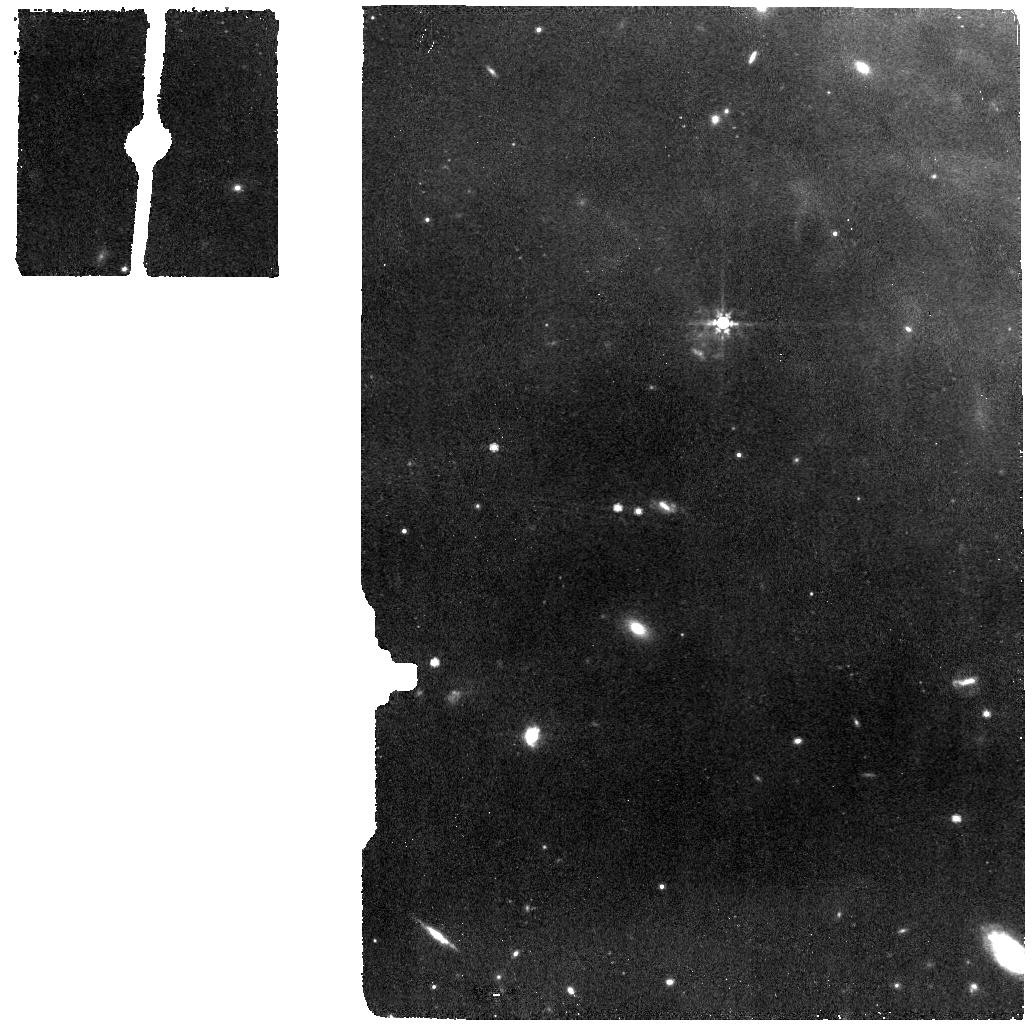
Target: NGC-1514-RINGS1-NE. Instrument: MIRI. Filter: F770W. Exposure: 4 min. Observation ID: jw01238-o015_t013_miri_f770w

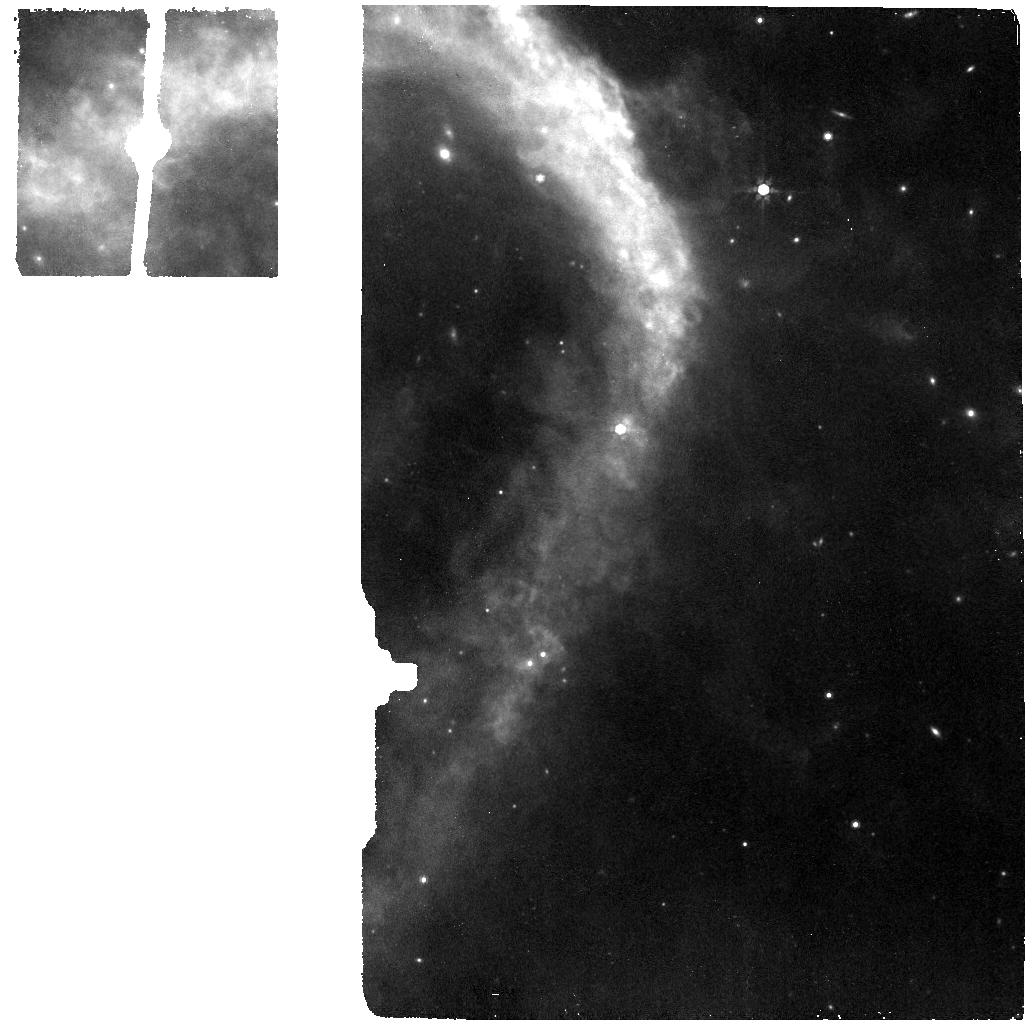
Target: NGC-1514-BKGND1-SSW. Instrument: MIRI. Filter: F770W. Exposure: 4 min. Observation ID: jw01238-o018_t021_miri_f770w

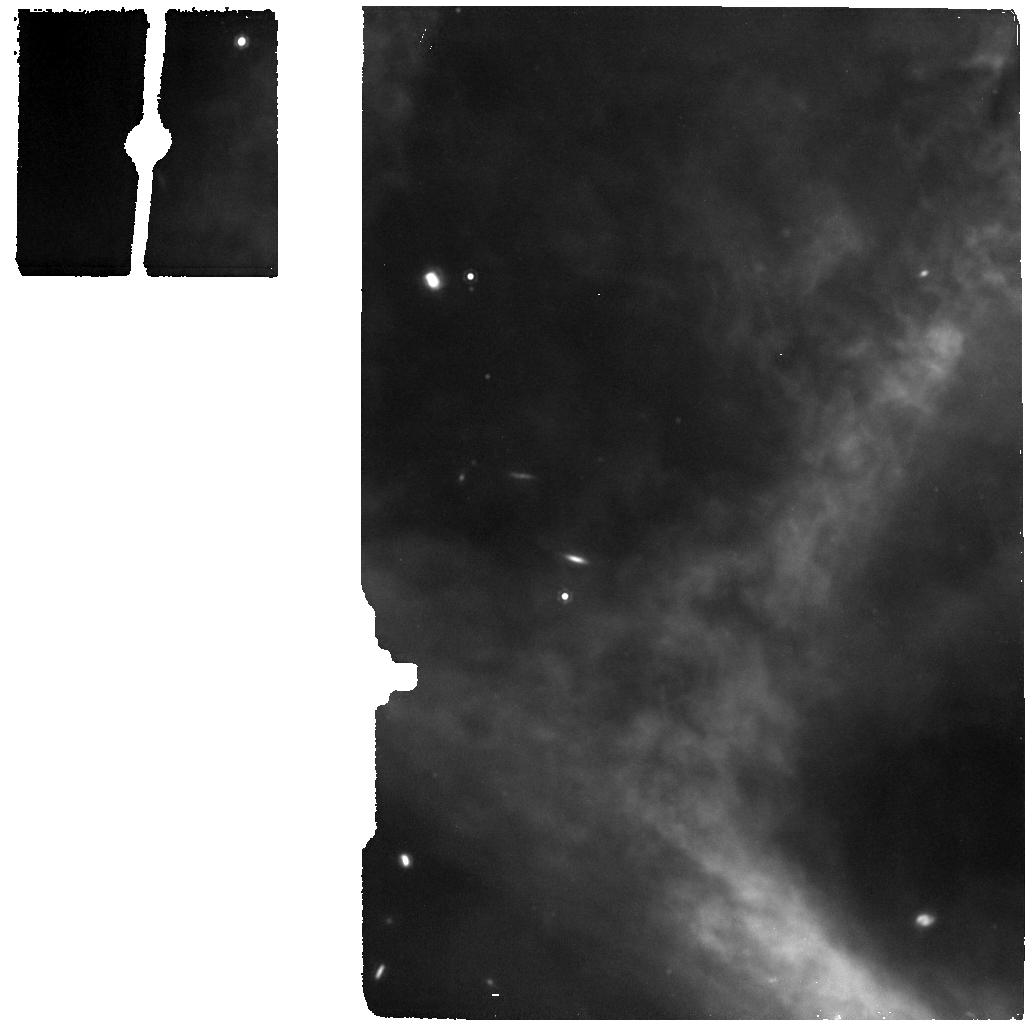
Target: NGC-1514-EQUATOR-SW. Instrument: MIRI. Filter: F1280W. Exposure: 4 min. Observation ID: jw01238-o013_t011_miri_f1280w

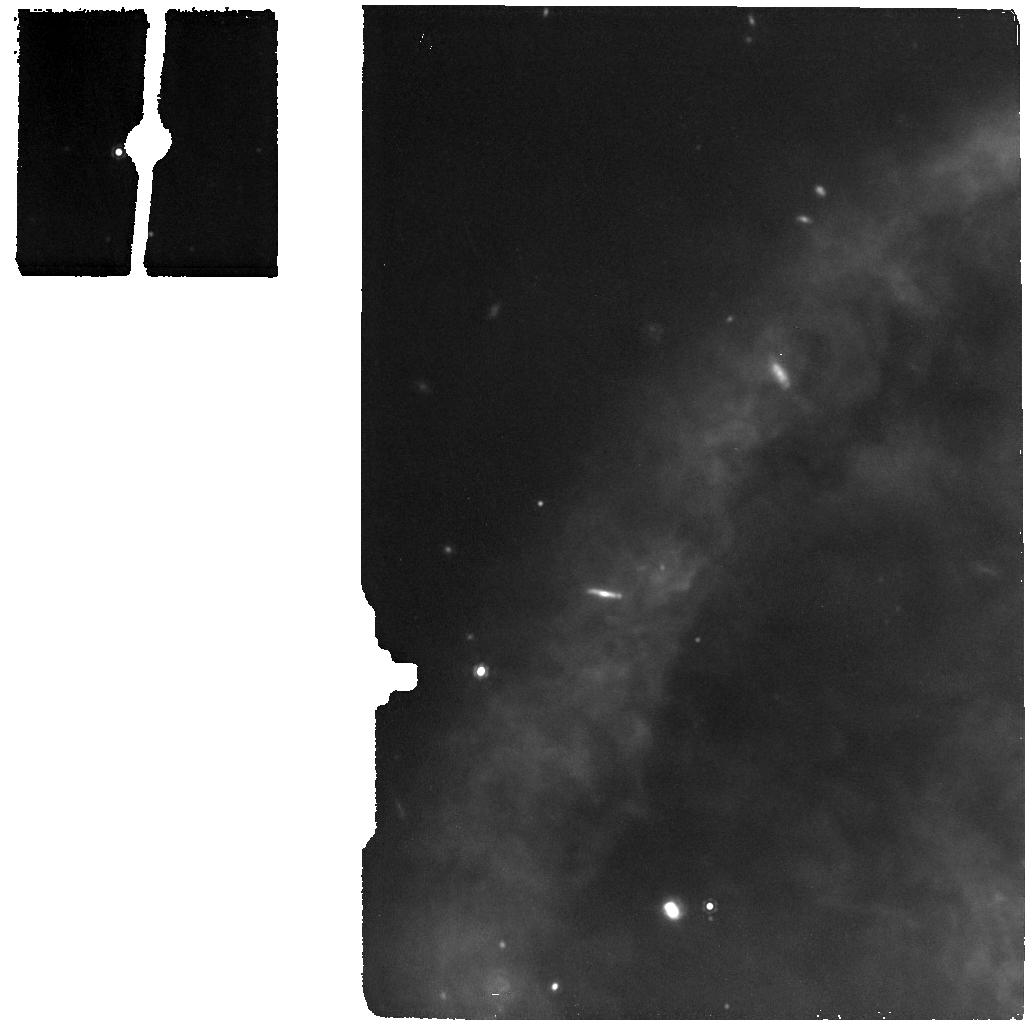
Target: NGC-1514-RINGS5-W. Instrument: MIRI. Filter: F1280W. Exposure: 4 min. Observation ID: jw01238-o011_t017_miri_f1280w

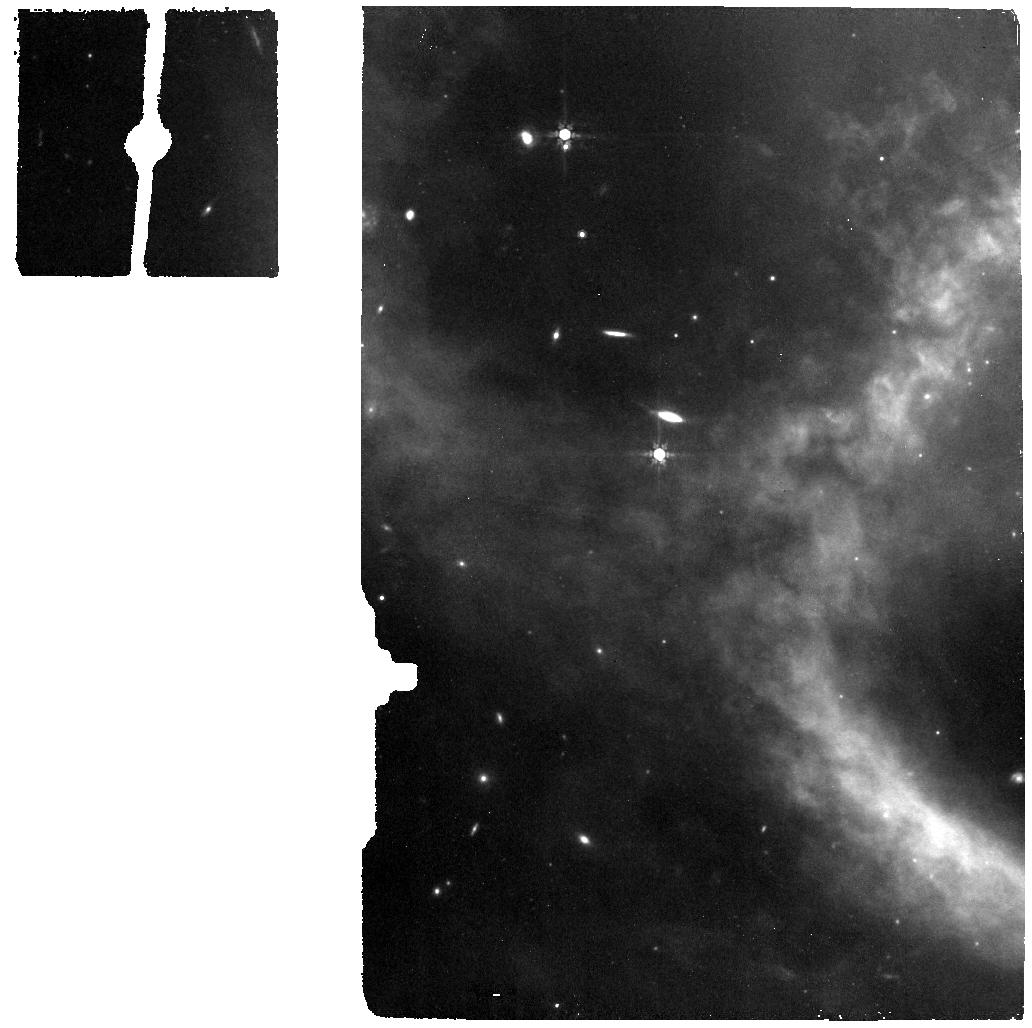
Target: NGC-1514-CSPN. Instrument: MIRI. Filter: F770W. Exposure: 4 min. Observation ID: jw01238-o014_t012_miri_f770w

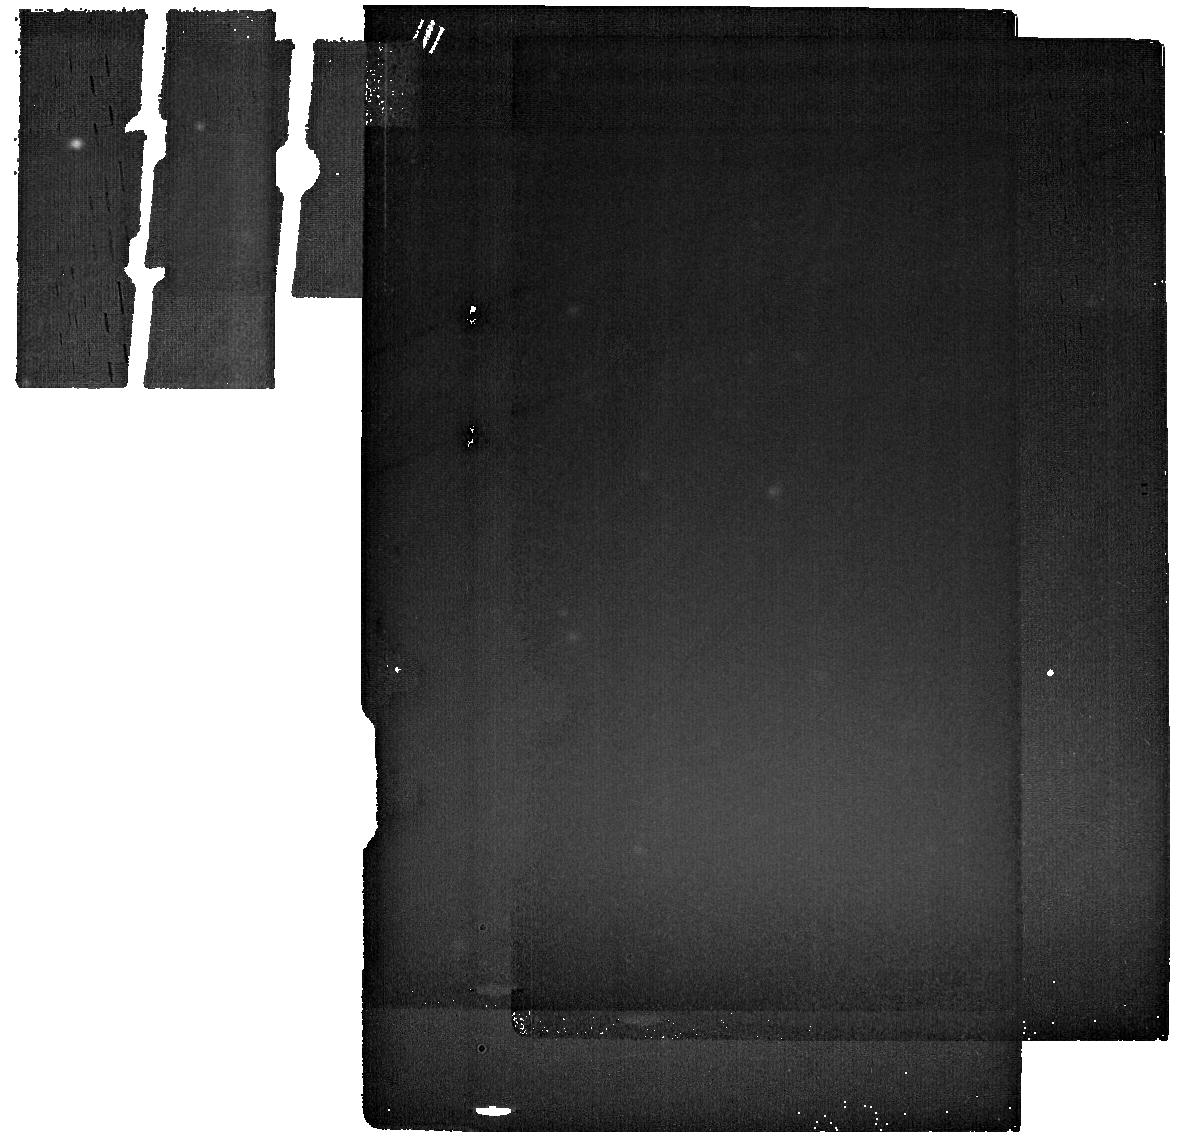
Target: NGC-1514-IMAGE-BKGNG. Instrument: MIRI. Filter: F2550W. Exposure: 6 min. Observation ID: jw01238-o001_t001_miri_f2550w

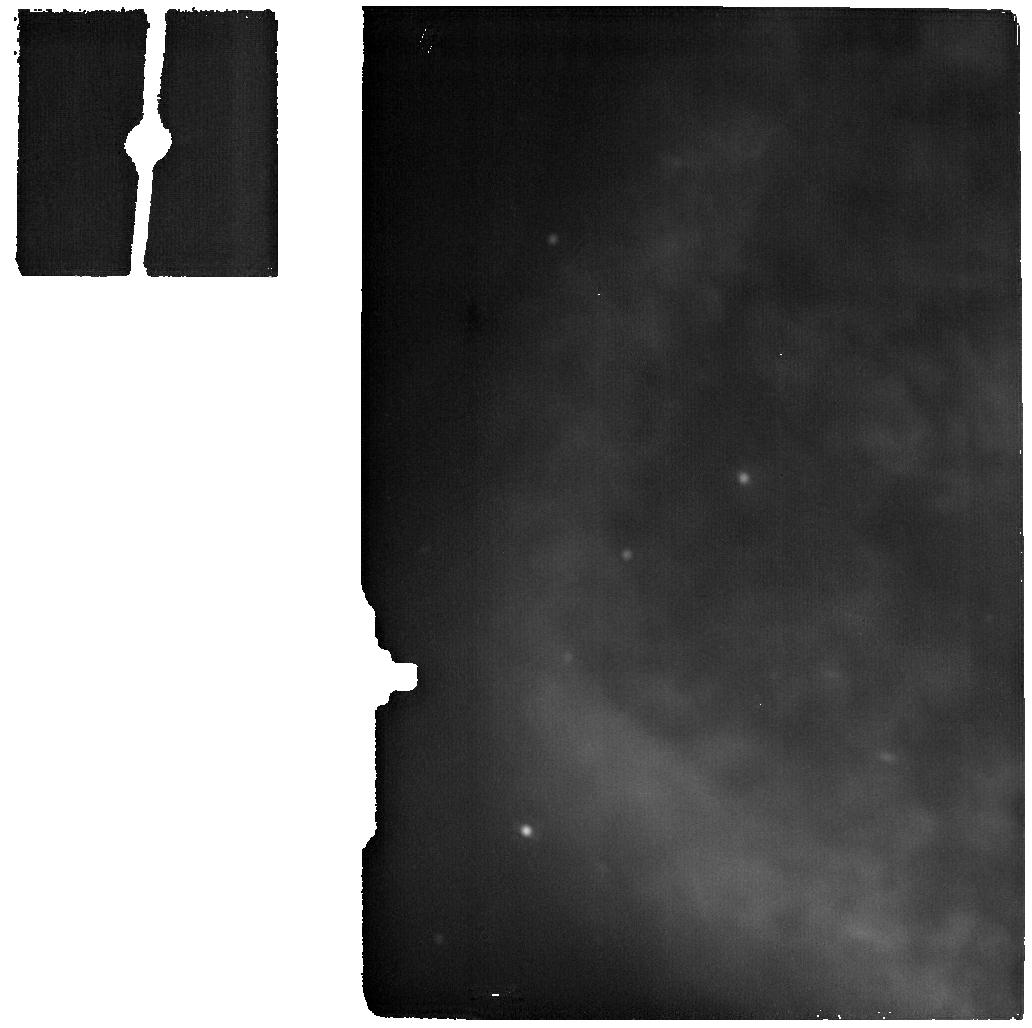
Target: NGC-1514-SHELL2-NW. Instrument: MIRI. Filter: F2550W. Exposure: 4 min. Observation ID: jw01238-o012_t019_miri_f2550w

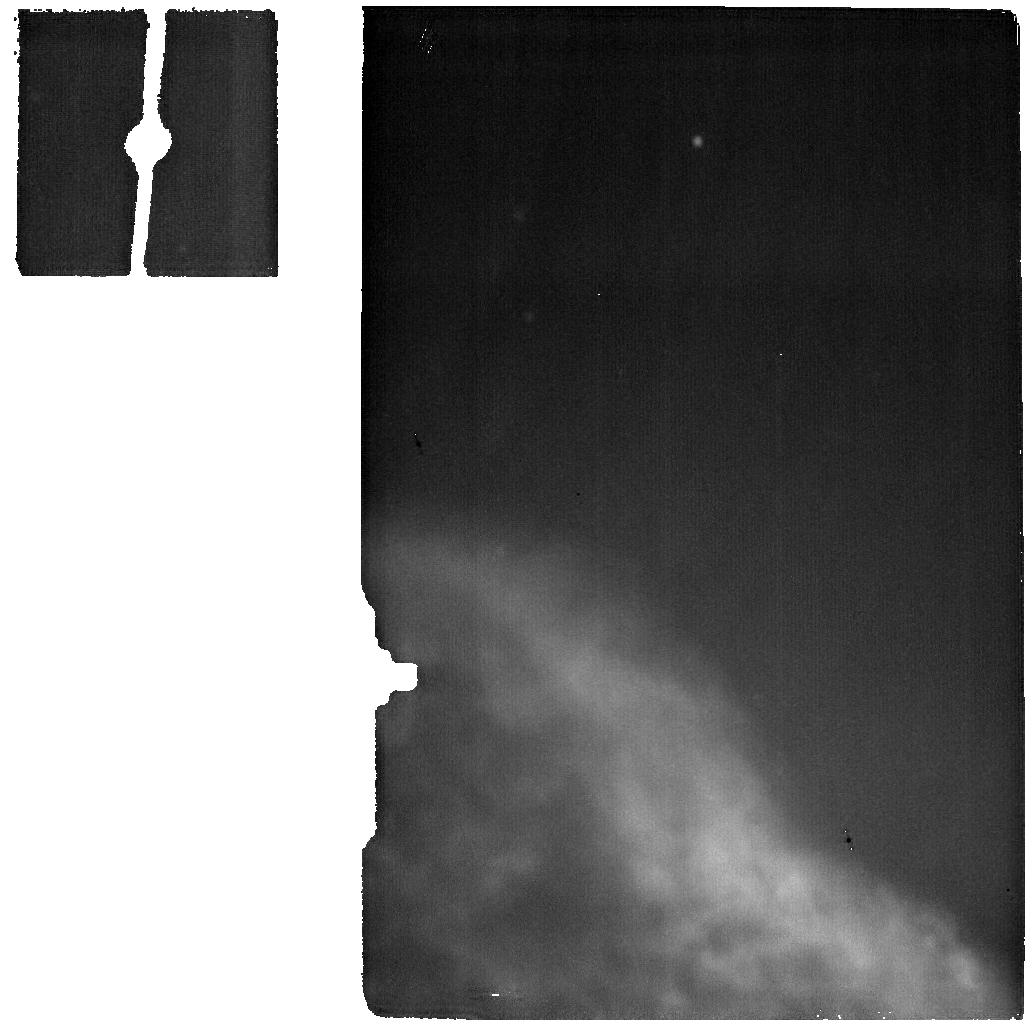
Target: NGC-1514-BKGND2-SW. Instrument: MIRI. Filter: F2550W. Exposure: 4 min. Observation ID: jw01238-o021_t022_miri_f2550w

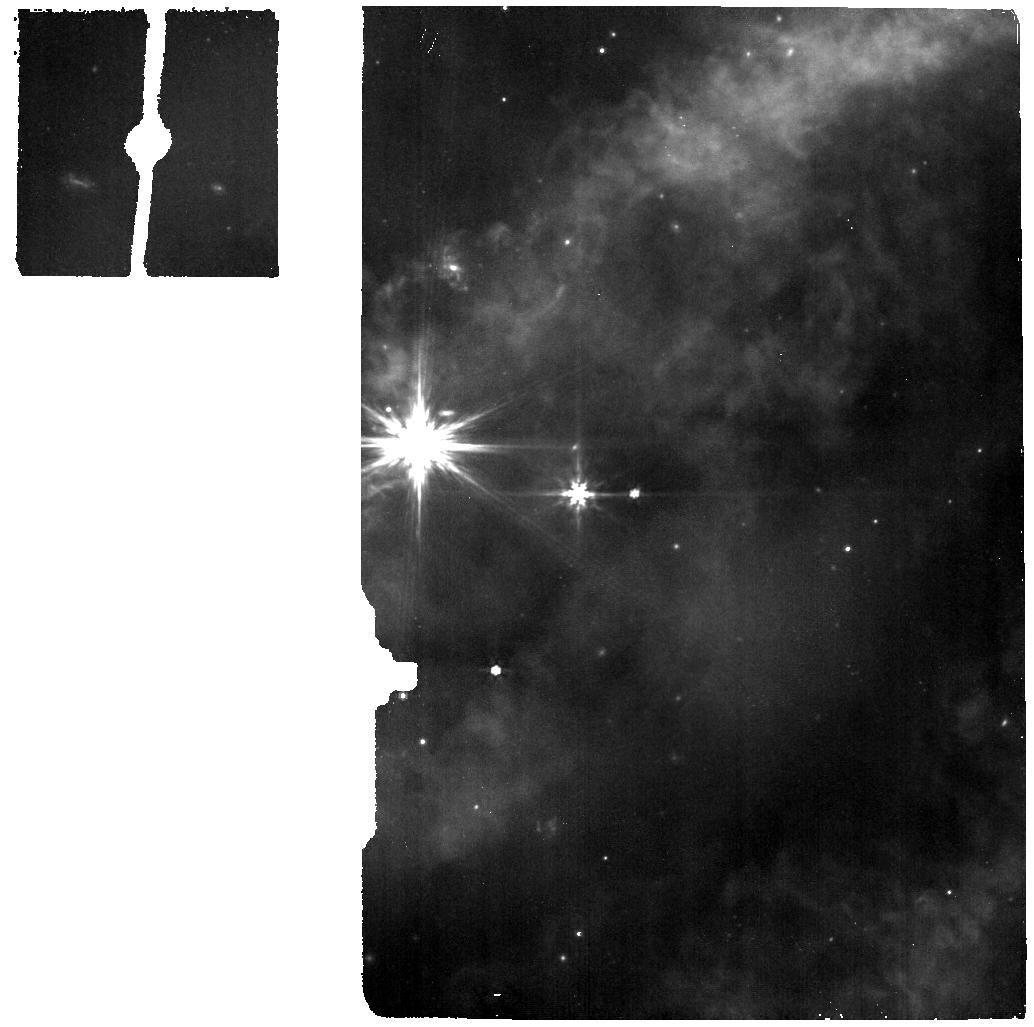
Target: NGC-1514-RINGS3-S. Instrument: MIRI. Filter: F770W. Exposure: 4 min. Observation ID: jw01238-o019_t015_miri_f770w

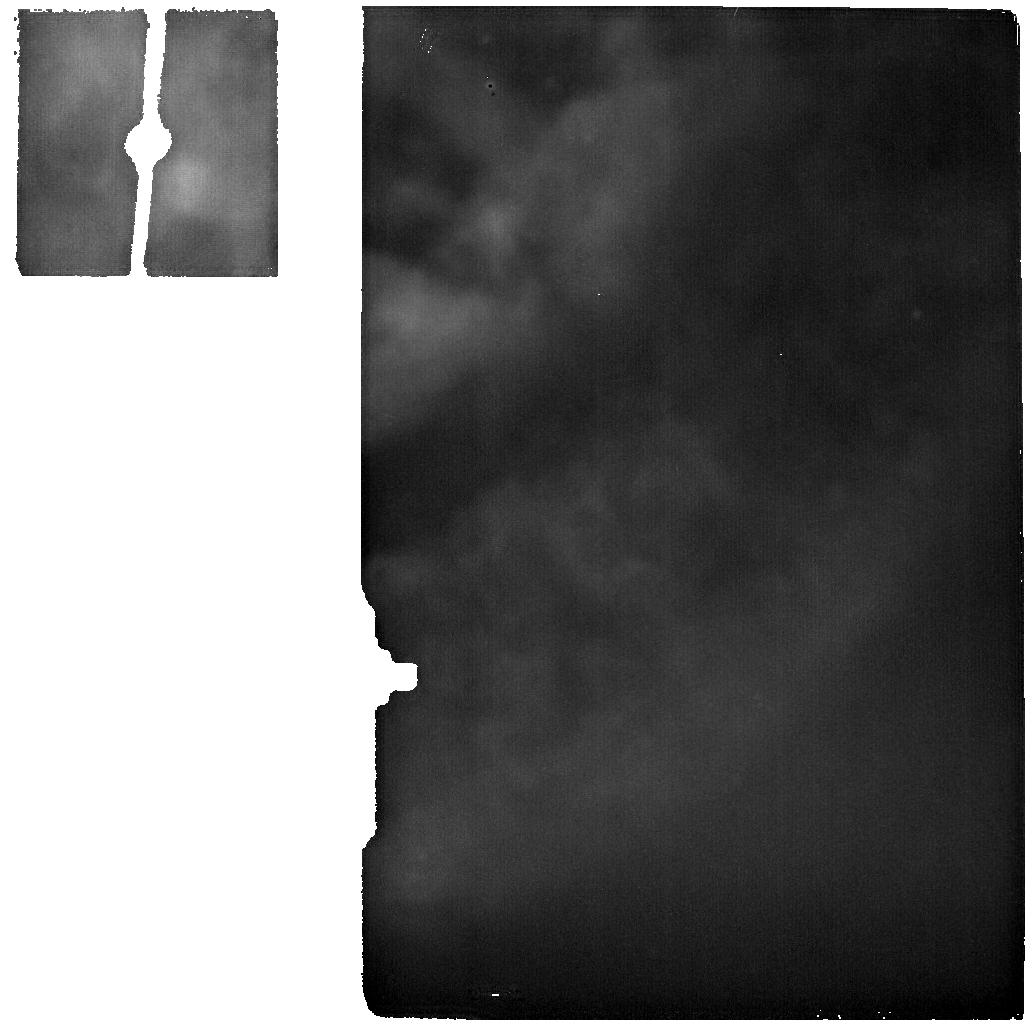
Target: NGC-1514-RINGS2-SSE. Instrument: MIRI. Filter: F2550W. Exposure: 4 min. Observation ID: jw01238-o017_t014_miri_f2550w

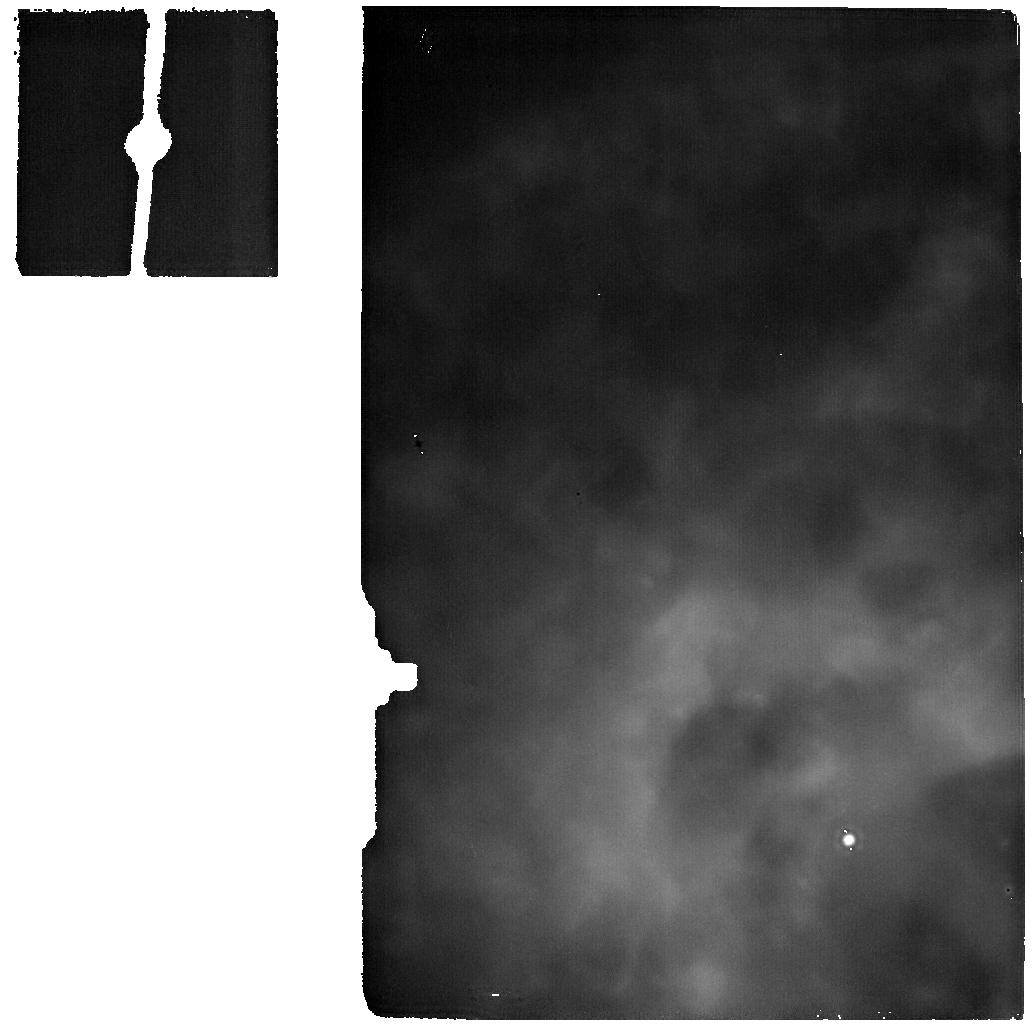
Target: NGC-1514-RINGS4-SW. Instrument: MIRI. Filter: F2550W. Exposure: 4 min. Observation ID: jw01238-o020_t016_miri_f2550w

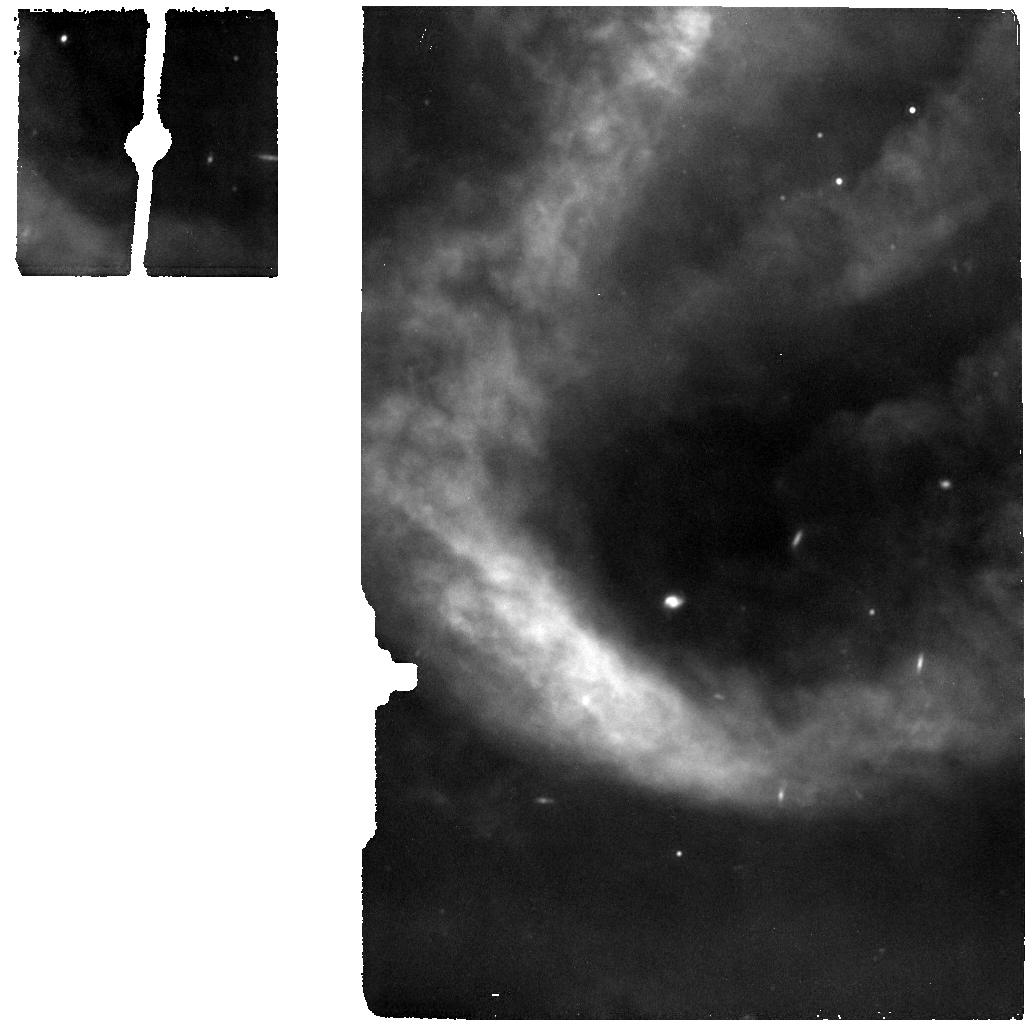
Target: NGC-1514-SHELL1-SE. Instrument: MIRI. Filter: F1280W. Exposure: 4 min. Observation ID: jw01238-o016_t018_miri_f1280w

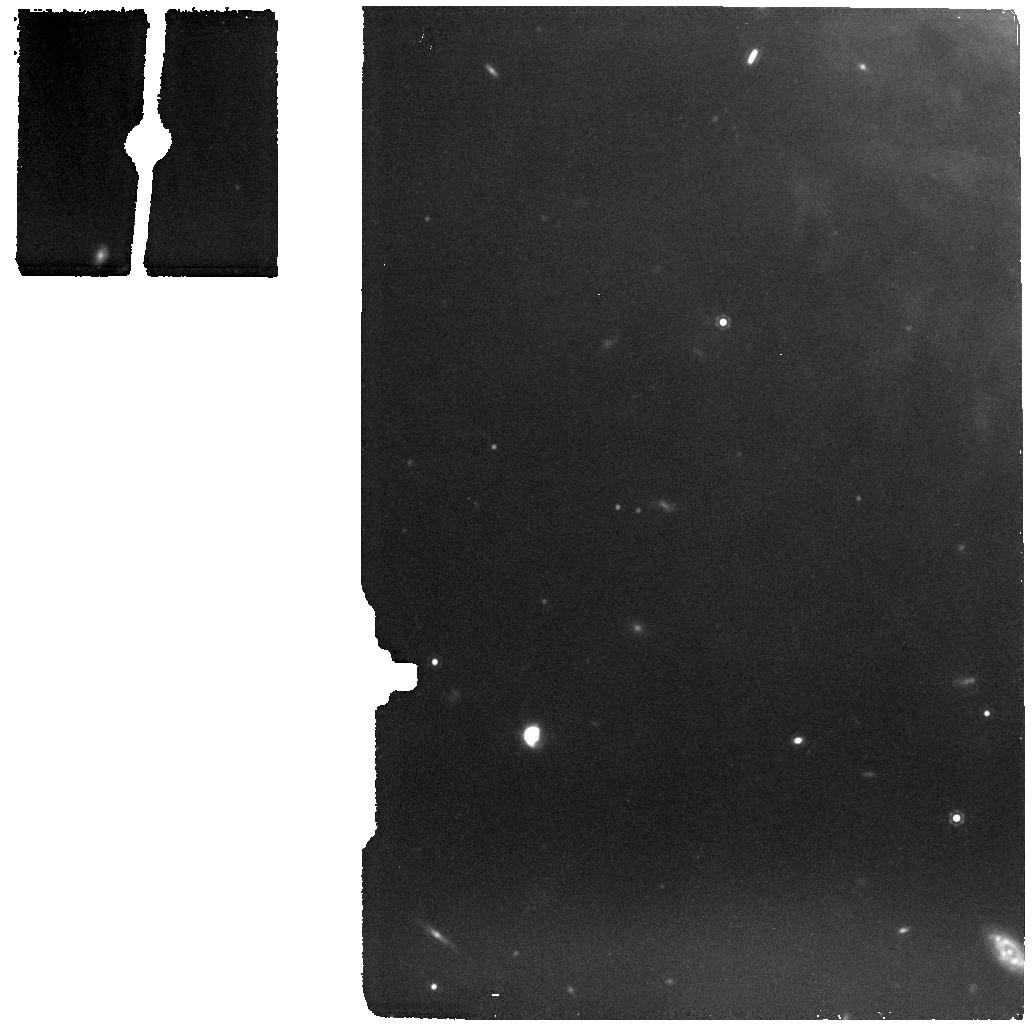
Target: NGC-1514-RINGS1-NE. Instrument: MIRI. Filter: F1280W. Exposure: 4 min. Observation ID: jw01238-o015_t013_miri_f1280w

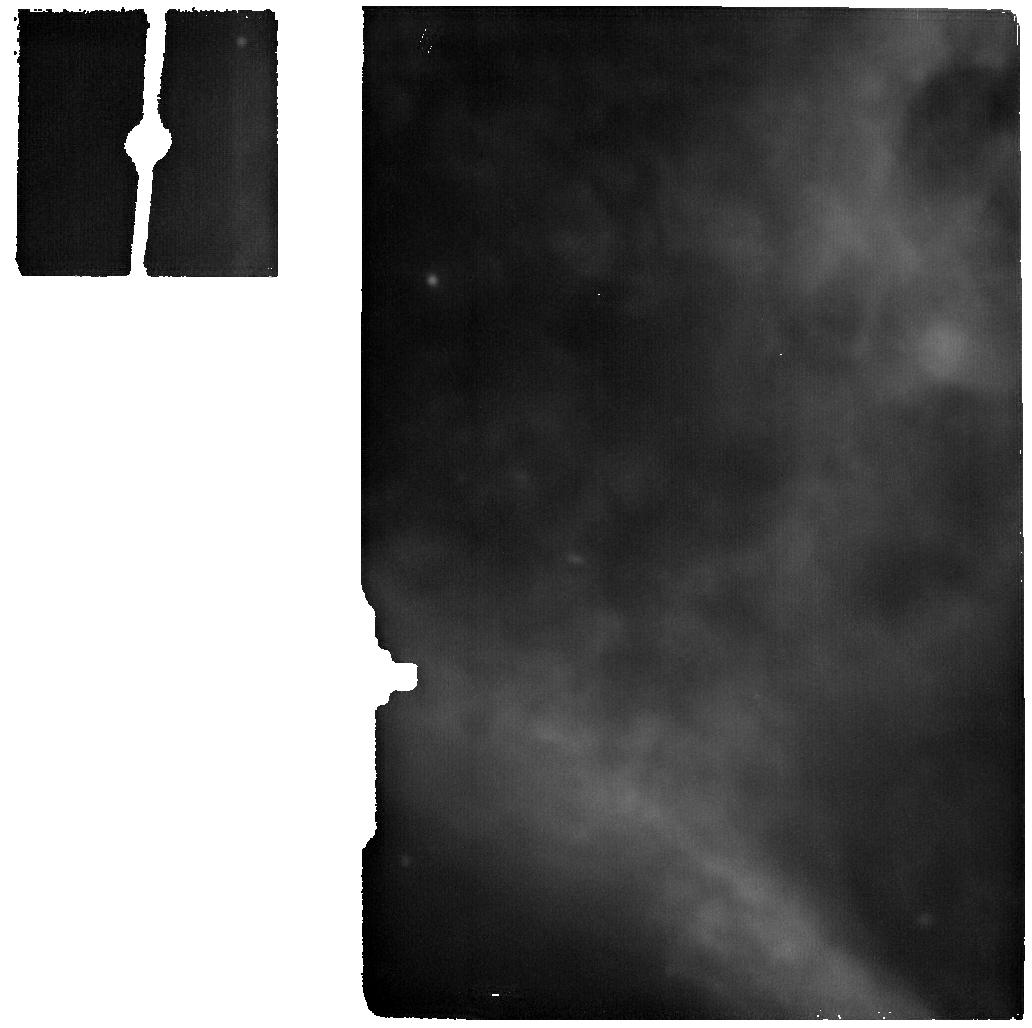
Target: NGC-1514-EQUATOR-SW. Instrument: MIRI. Filter: F2550W. Exposure: 4 min. Observation ID: jw01238-o013_t011_miri_f2550w

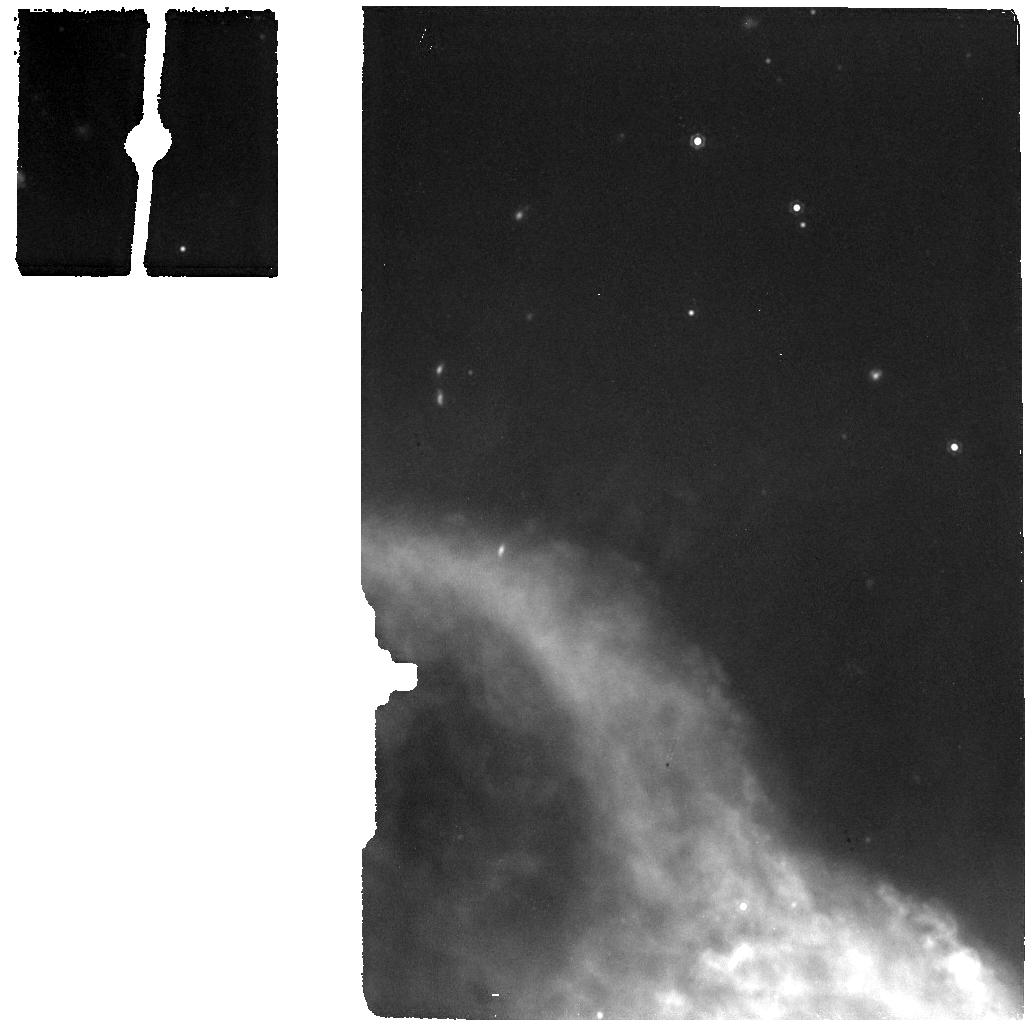
Target: NGC-1514-BKGND2-SW. Instrument: MIRI. Filter: F1280W. Exposure: 4 min. Observation ID: jw01238-o021_t022_miri_f1280w

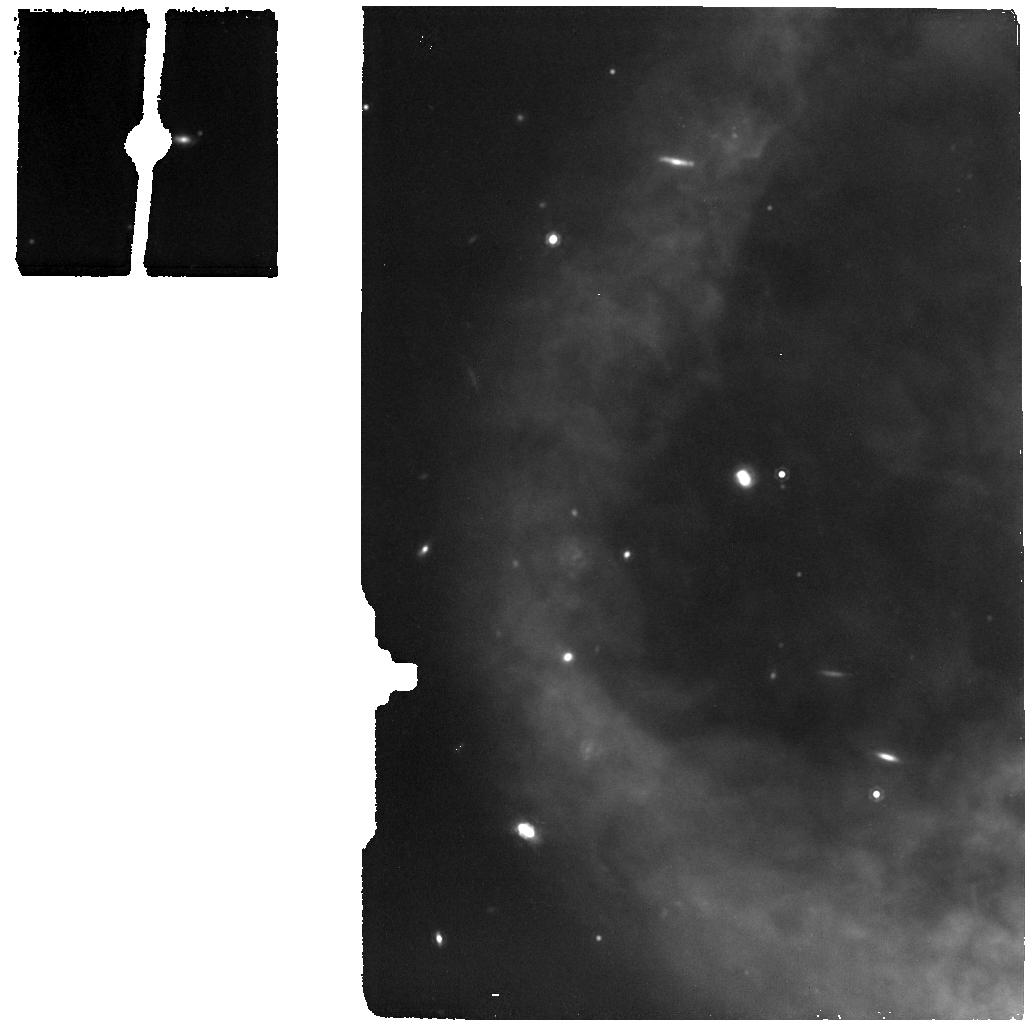
Target: NGC-1514-SHELL2-NW. Instrument: MIRI. Filter: F1280W. Exposure: 4 min. Observation ID: jw01238-o012_t019_miri_f1280w

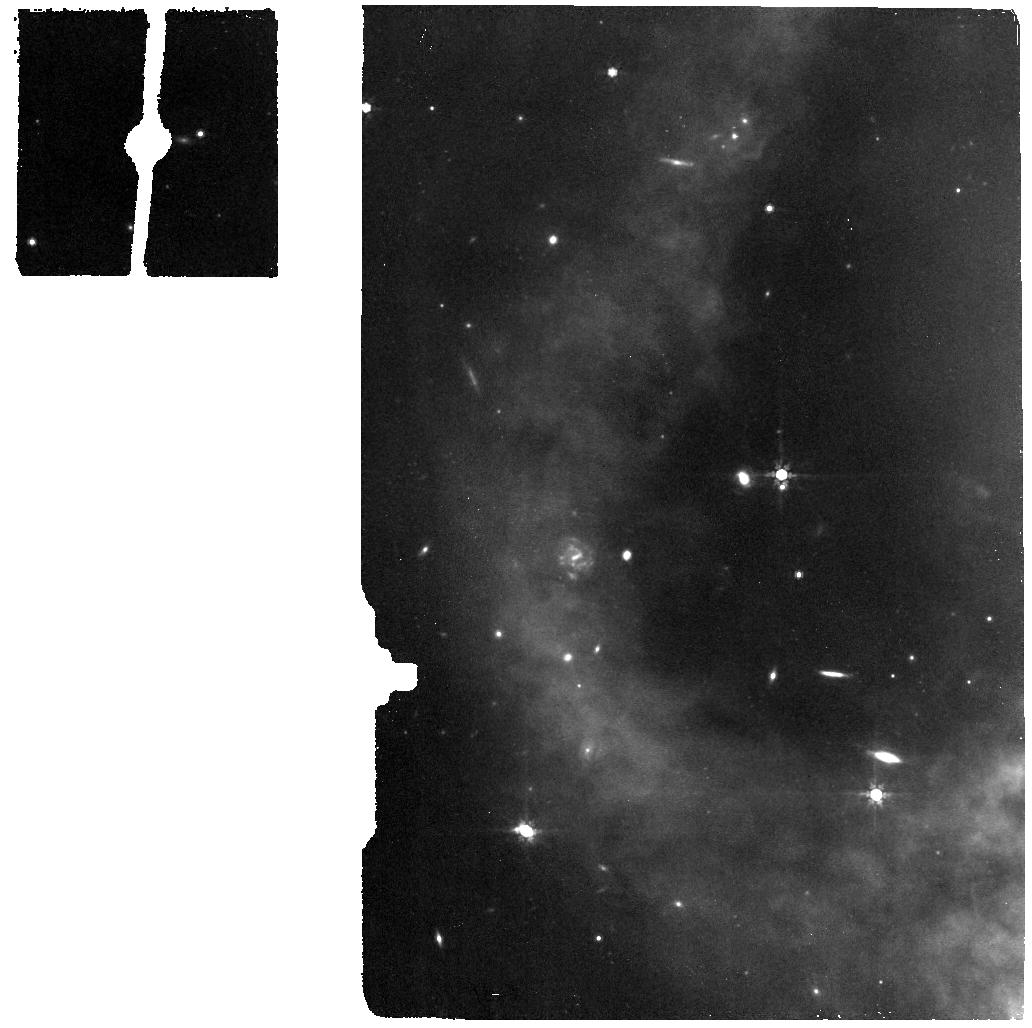
Target: NGC-1514-SHELL2-NW. Instrument: MIRI. Filter: F770W. Exposure: 4 min. Observation ID: jw01238-o012_t019_miri_f770w

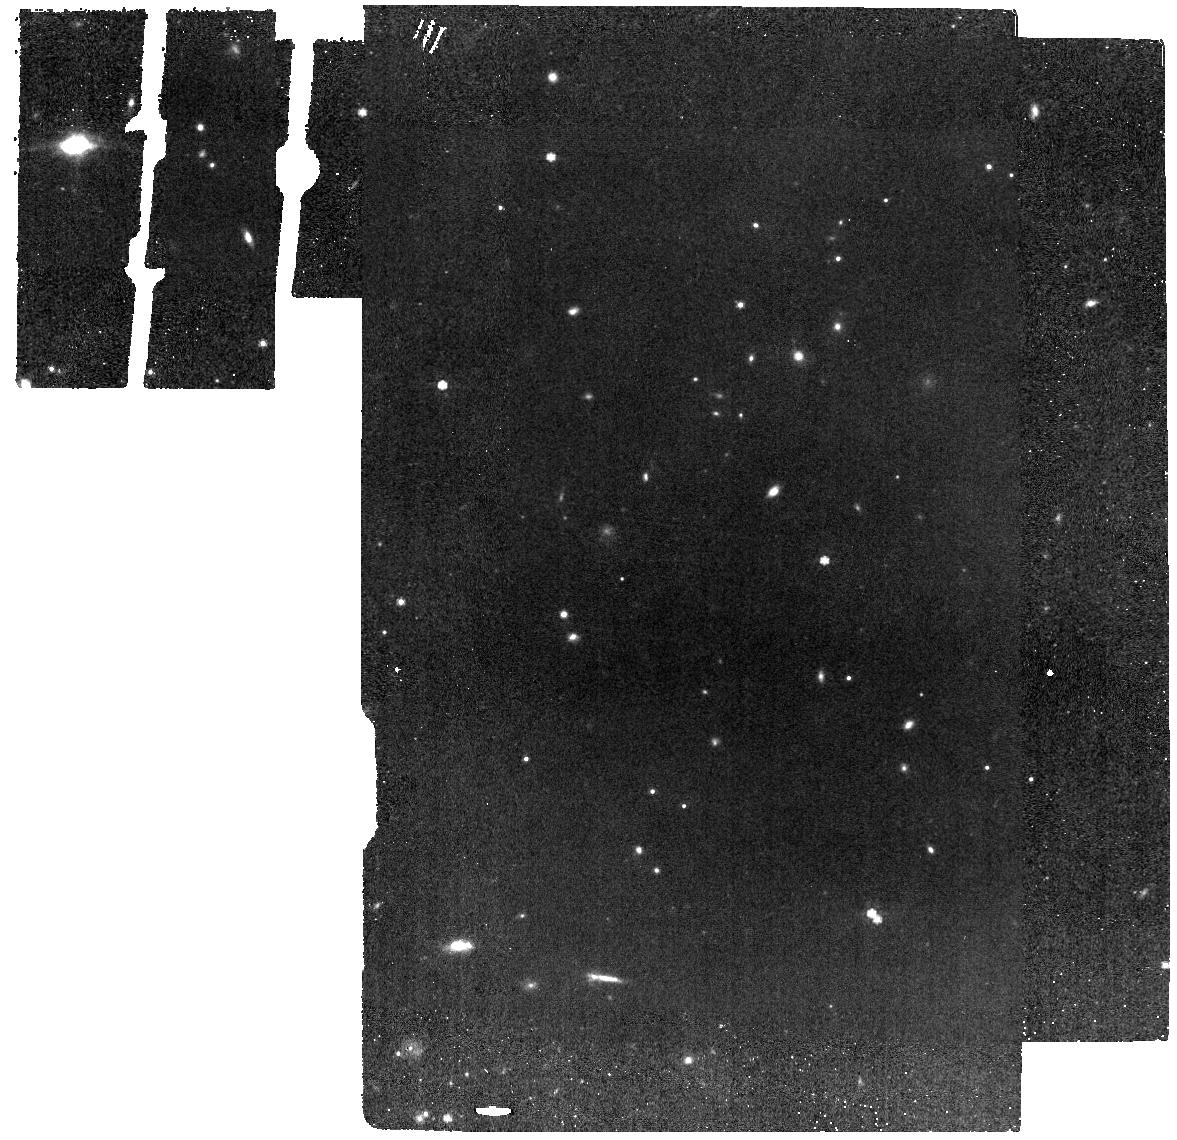
Target: NGC-1514-IMAGE-BKGNG. Instrument: MIRI. Filter: F770W. Exposure: 6 min. Observation ID: jw01238-o001_t001_miri_f770w

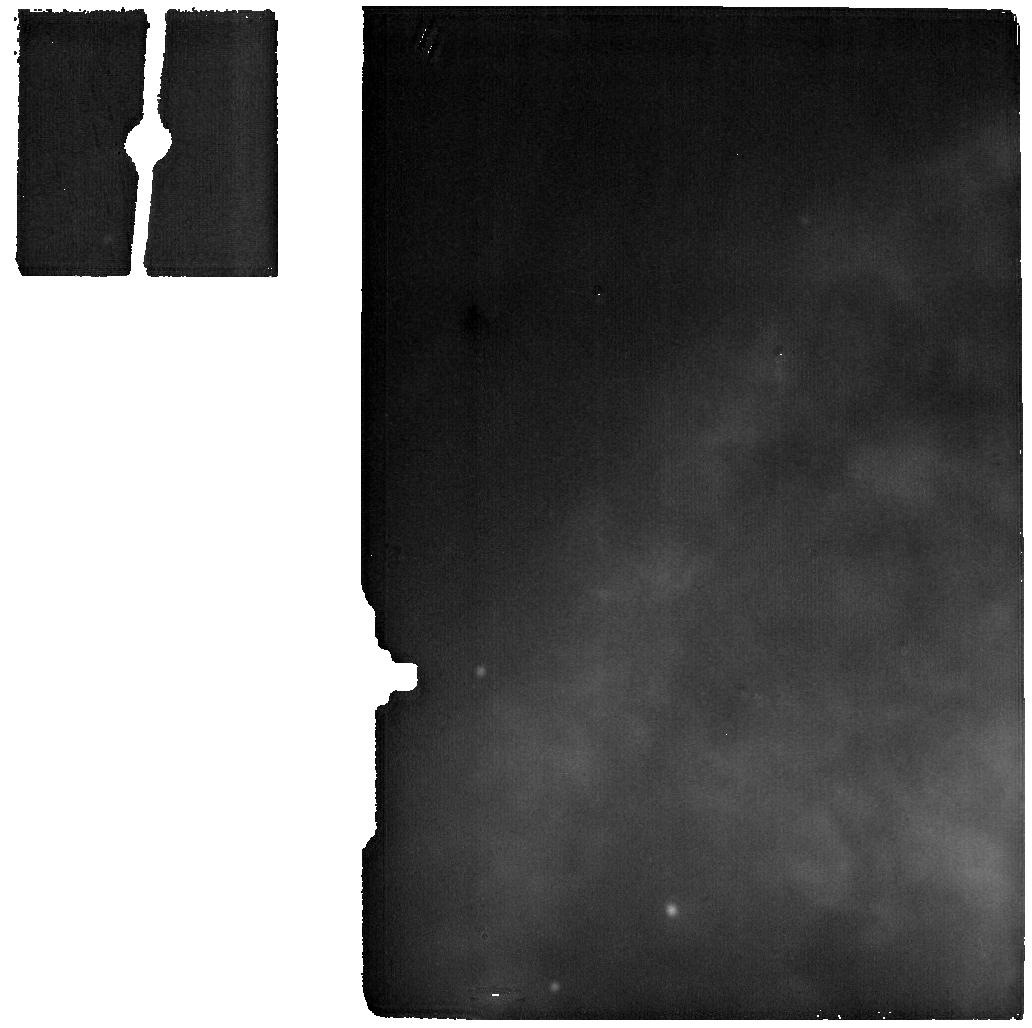
Target: NGC-1514-RINGS5-W. Instrument: MIRI. Filter: F2550W. Exposure: 4 min. Observation ID: jw01238-o011_t017_miri_f2550w

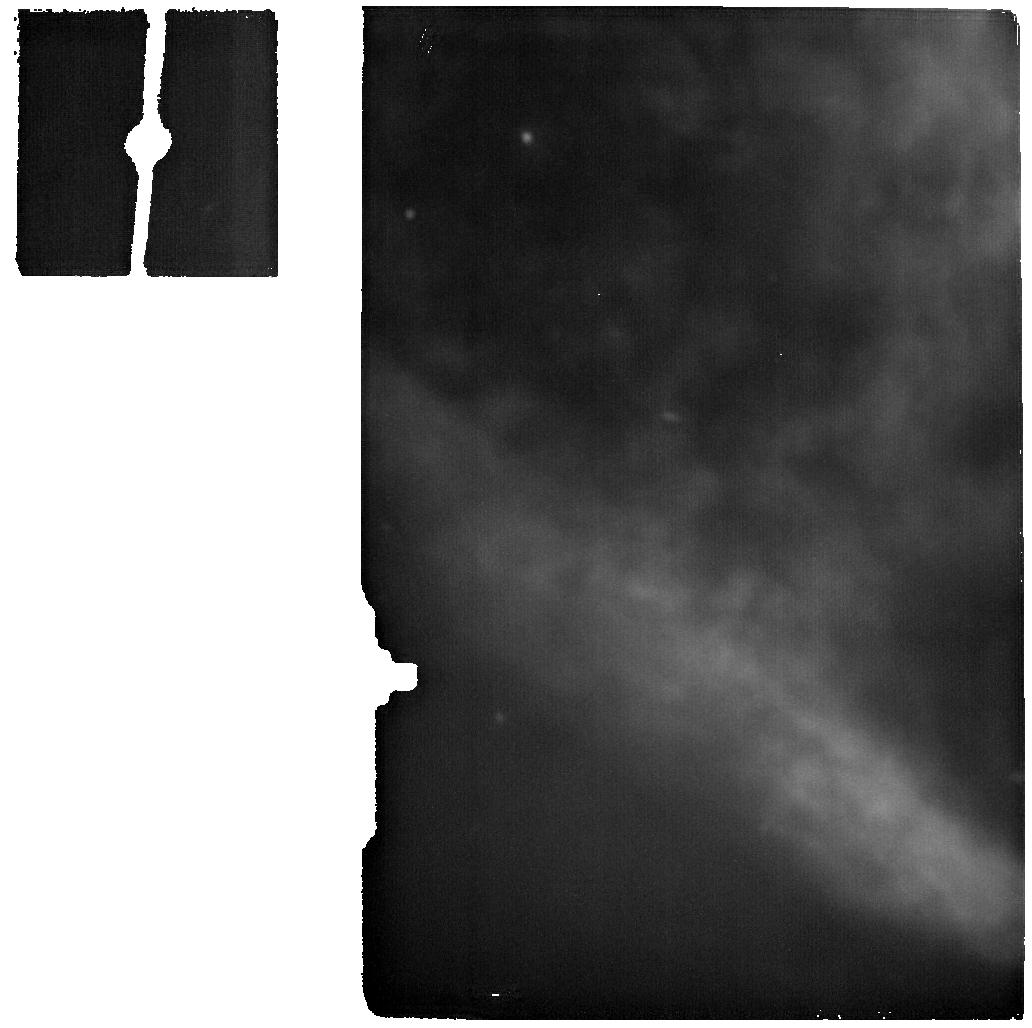
Target: NGC-1514-CSPN. Instrument: MIRI. Filter: F2550W. Exposure: 4 min. Observation ID: jw01238-o014_t012_miri_f2550w

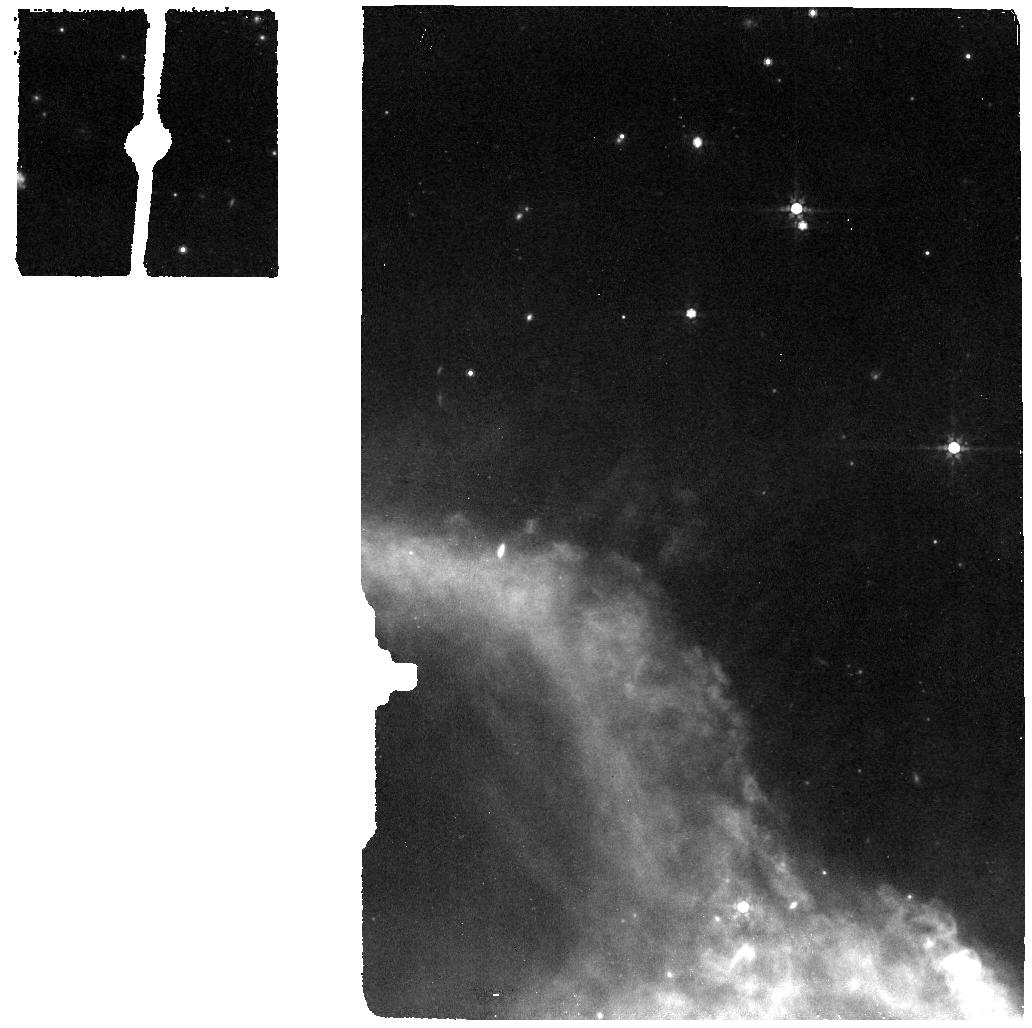
Target: NGC-1514-BKGND2-SW. Instrument: MIRI. Filter: F770W. Exposure: 4 min. Observation ID: jw01238-o021_t022_miri_f770w

Sparse Spectral Mapping of NGC 1514 (PI: Ressler, Michael E.)

We wish to obtain simultaneous MIRI imaging and spectroscopy on the 3-arcminute-diameter planetary nebula NGC 1514. The primary science driver is the spectroscopy of nine specially selected areas of the nebula that will be used to gain information on the temperature, composition, and kinematics of the rings, comparing them against the properties of the more classical, optically visible nebula. However, we also wish to obtain serendipitous imaging on a best effort basis. The imaging will help us better understand the structure of the nebula as well as understand what is filling the MRS field of view since the best mid-infrared images of NGC 1514 are from the WISE all-sky survey which has a spatial resolution roughly equal to the MRS FOV. Our intent is to get images at 3 different wavelengths --- 7.7, 12.8, and 25.5 µm --- one for each of the 3 grating positions. If we require the V3 position angle to be 258° ± 1°, we can build a very interesting mapping of nearly all of the nebula with the target positions we have chosen. (Angles a bit farther off are also acceptable, but 258 seems to be optimal angle for getting our spectral positions while maximizing the imaging coverage.) We therefore require a V3PA of 257° to 259° for the first target (the imager background field), then require all targets to have a same PA link. The background field lies a few arcminutes away from the nebula and will be used for background subtraction for all the subsequent images. We require the observations to be taken within a 24 hr window in order to best preserve the position angle for each image for the map reconstruction and well as make best use of non-changing conditions in the background spectra. Because these spectral pointings are entirely within nebulosity, we will not do a target acquisitions at any point; the blind pointing capability of JWST is entirely adequate. While the imaging strategy (including the background field) will leave us with somewhat "dirty" images (essentially single image per position), they will be adequate to help us understand the finer structure of the nebula.